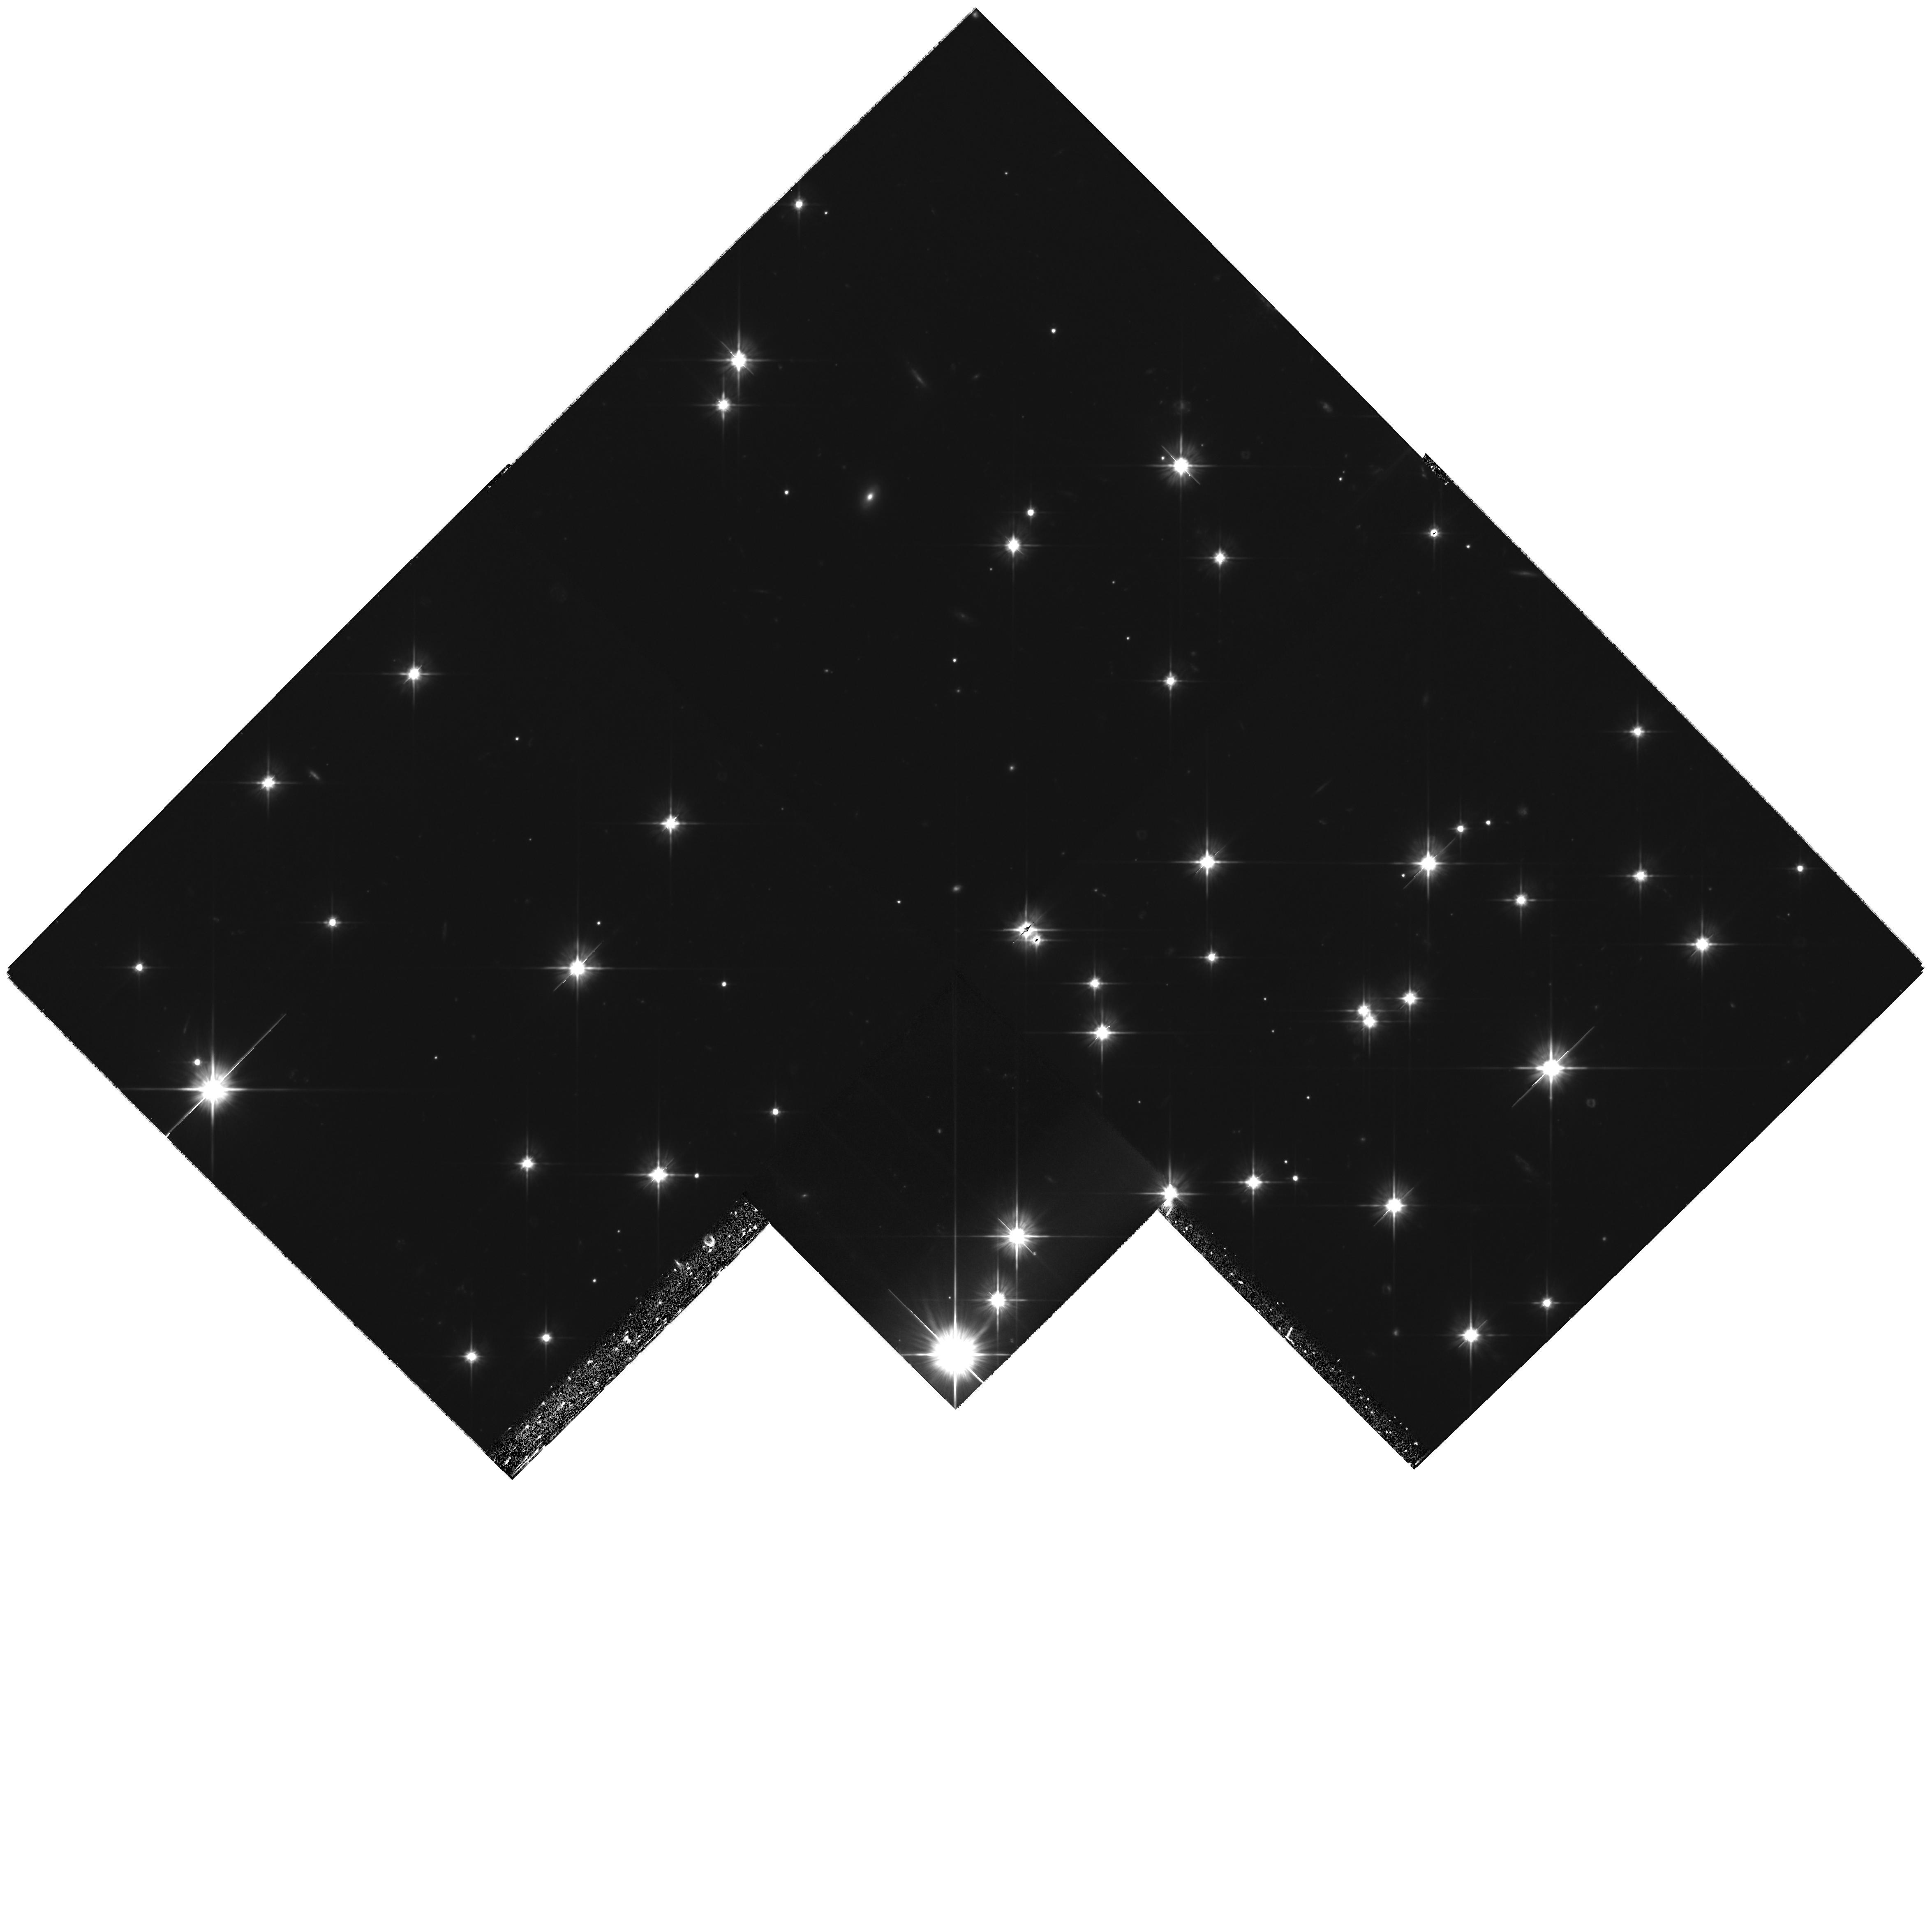
Target: NGC188-2
Instrument: WFPC2/PC
Filter: F606W
Exposure: 2.8 h
Observation ID: hst_11141_05_wfpc2_pc_f606w_ua0g05

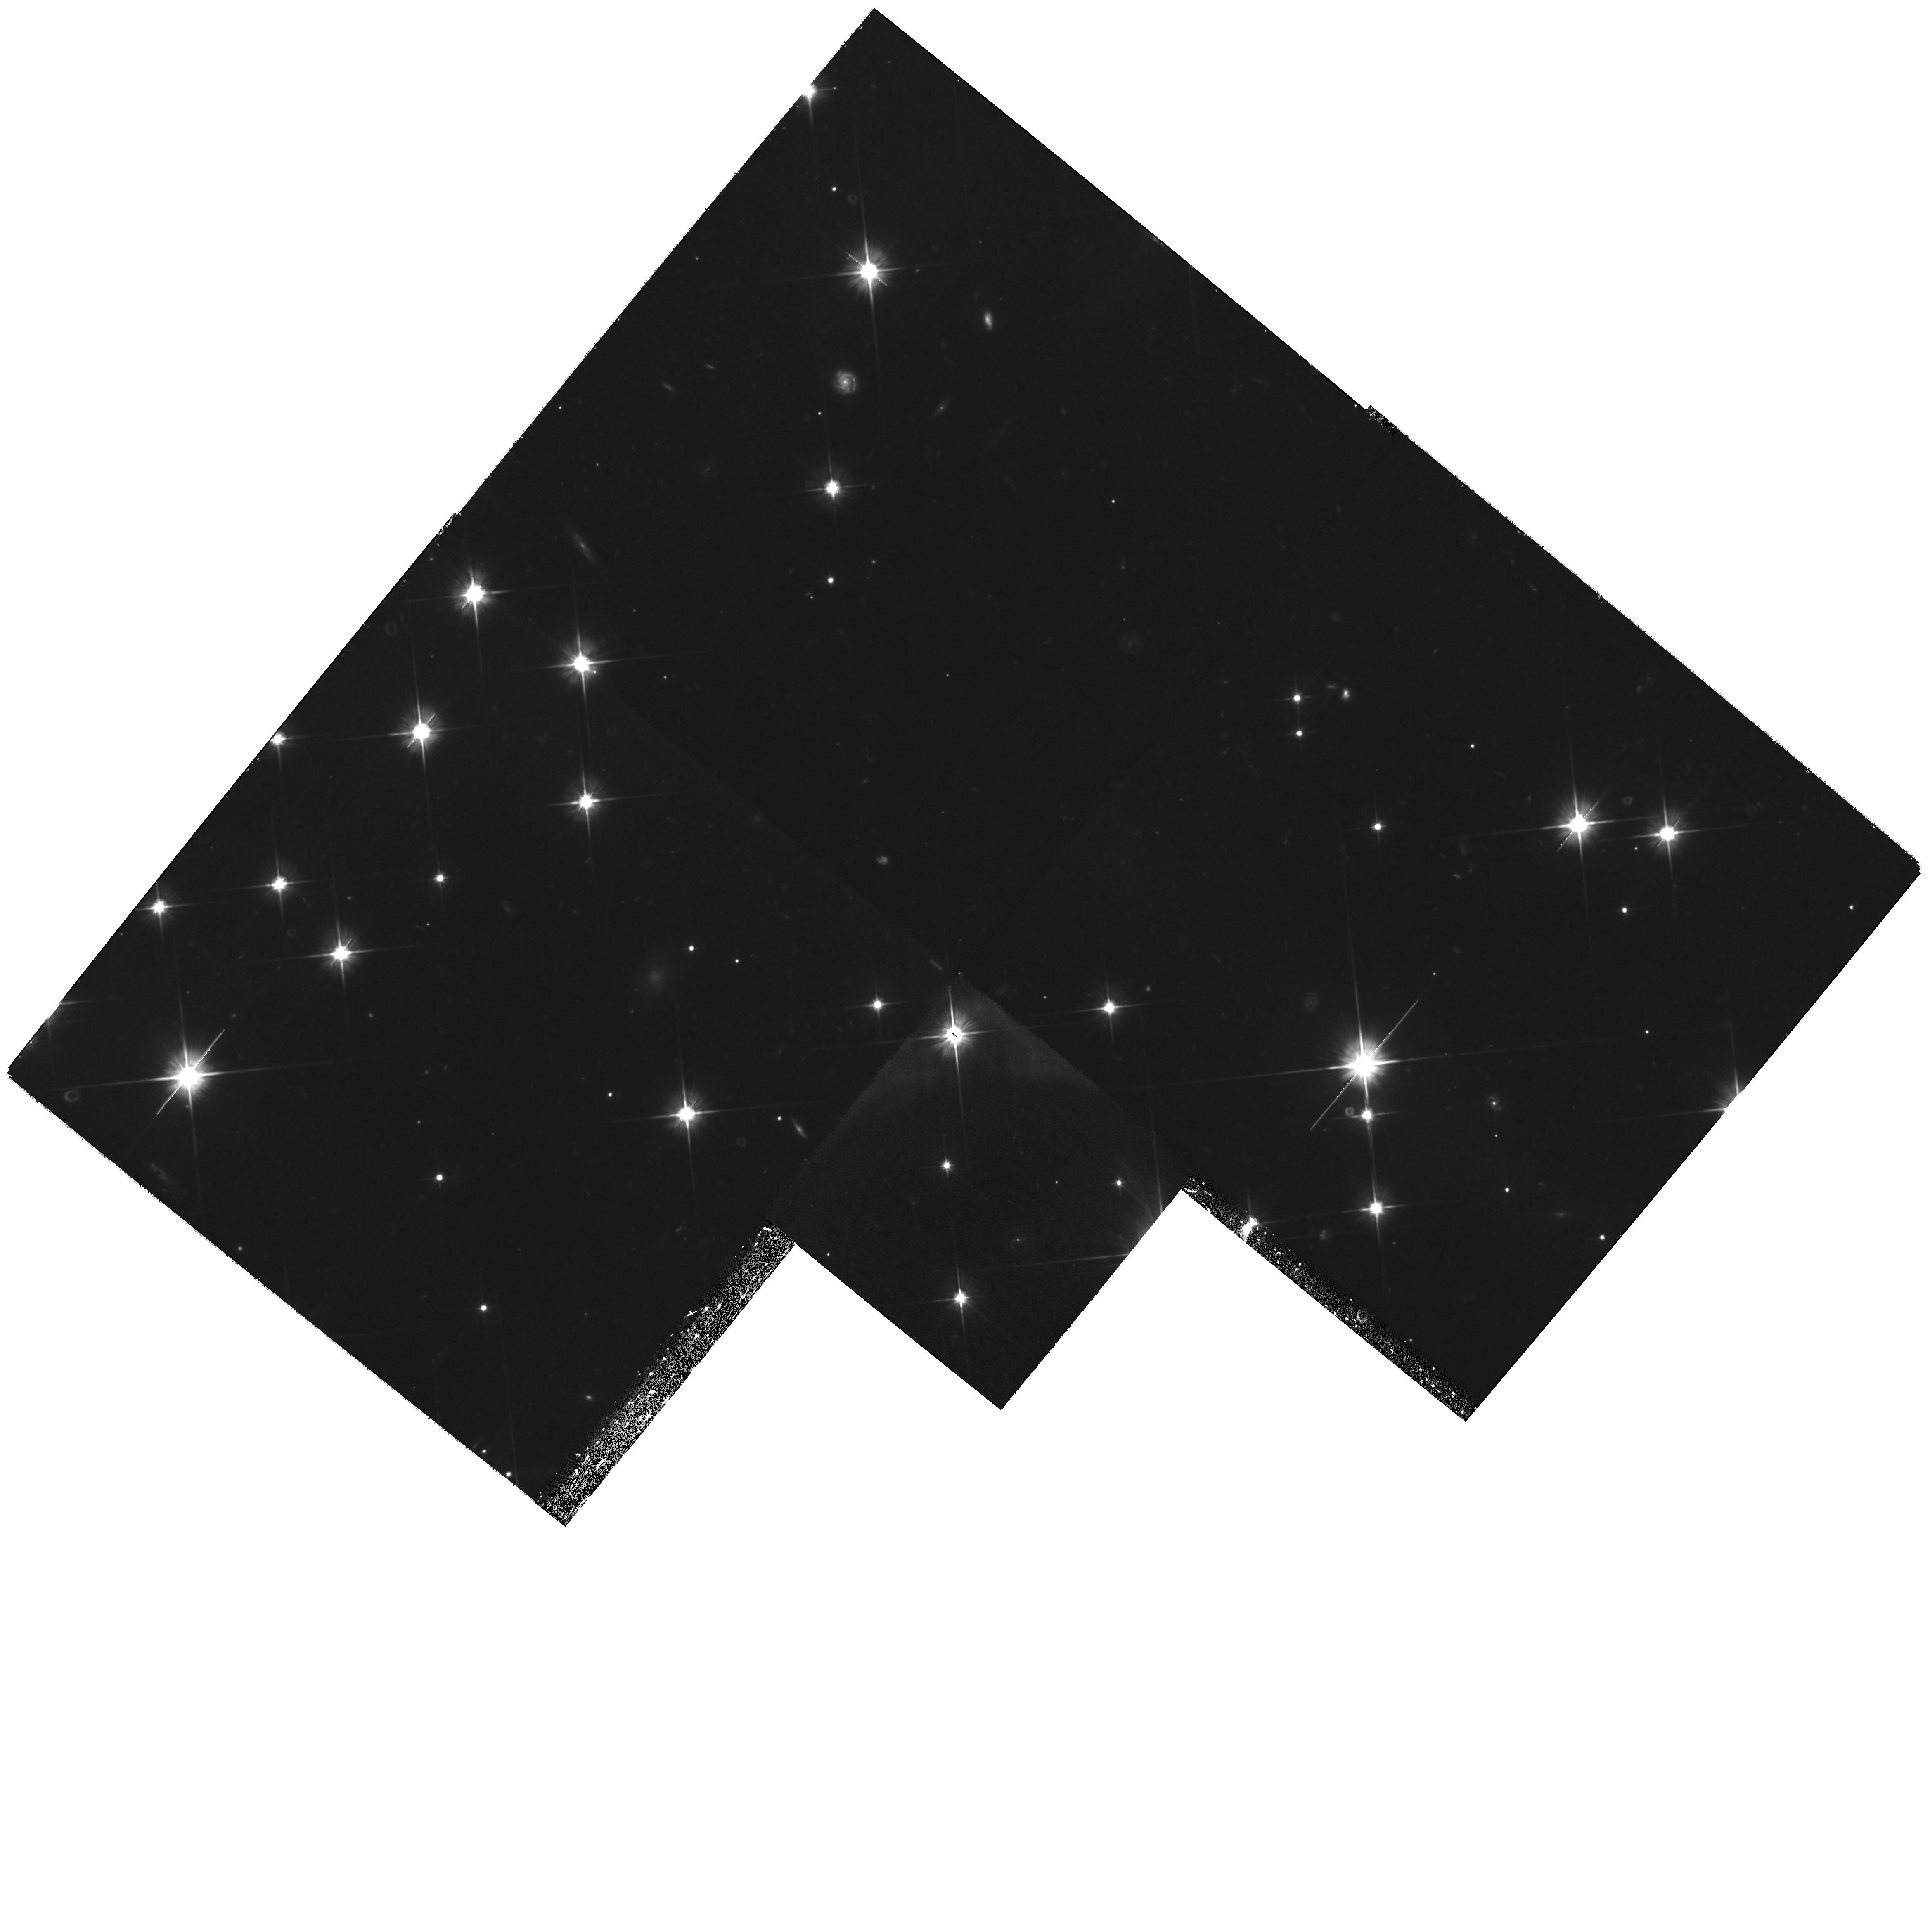
Target: NGC188-3
Instrument: WFPC2/PC
Filter: F606W
Exposure: 2.1 h
Observation ID: hst_11141_08_wfpc2_pc_f606w_ua0g08

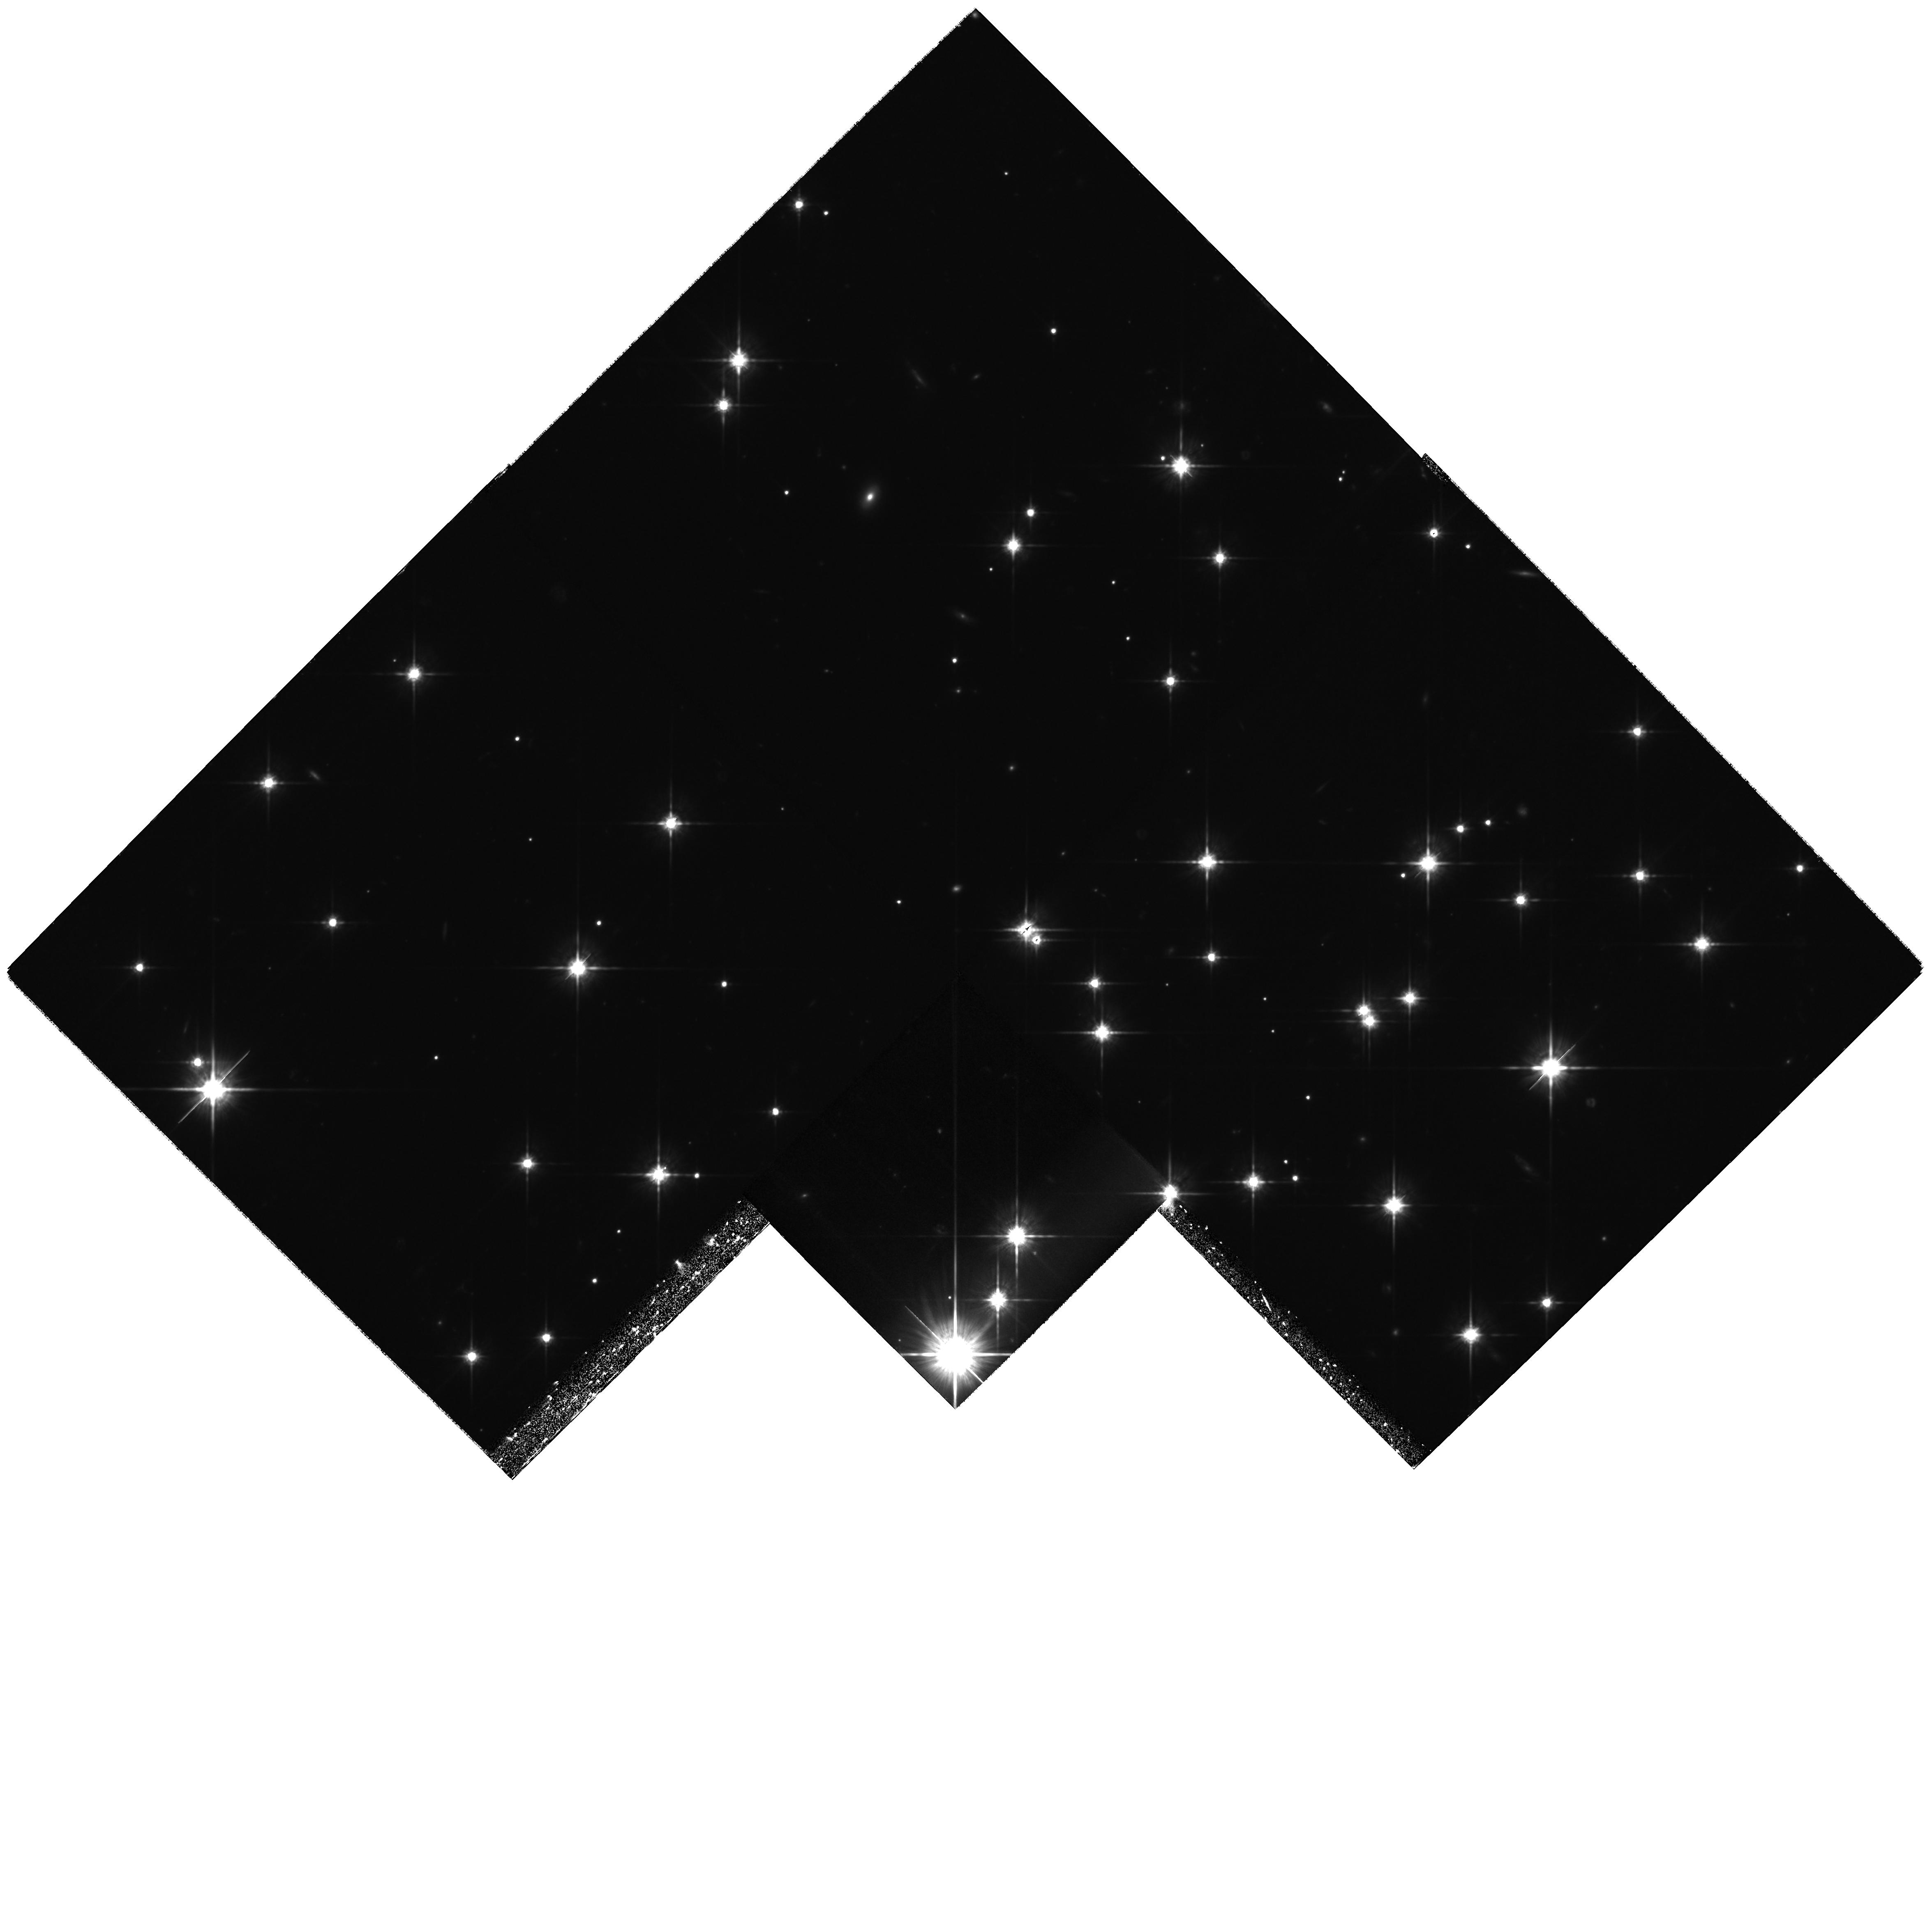
Target: NGC188-2
Instrument: WFPC2/PC
Filter: F814W
Exposure: 3.6 h
Observation ID: hst_11141_02_wfpc2_pc_f814w_ua0g02

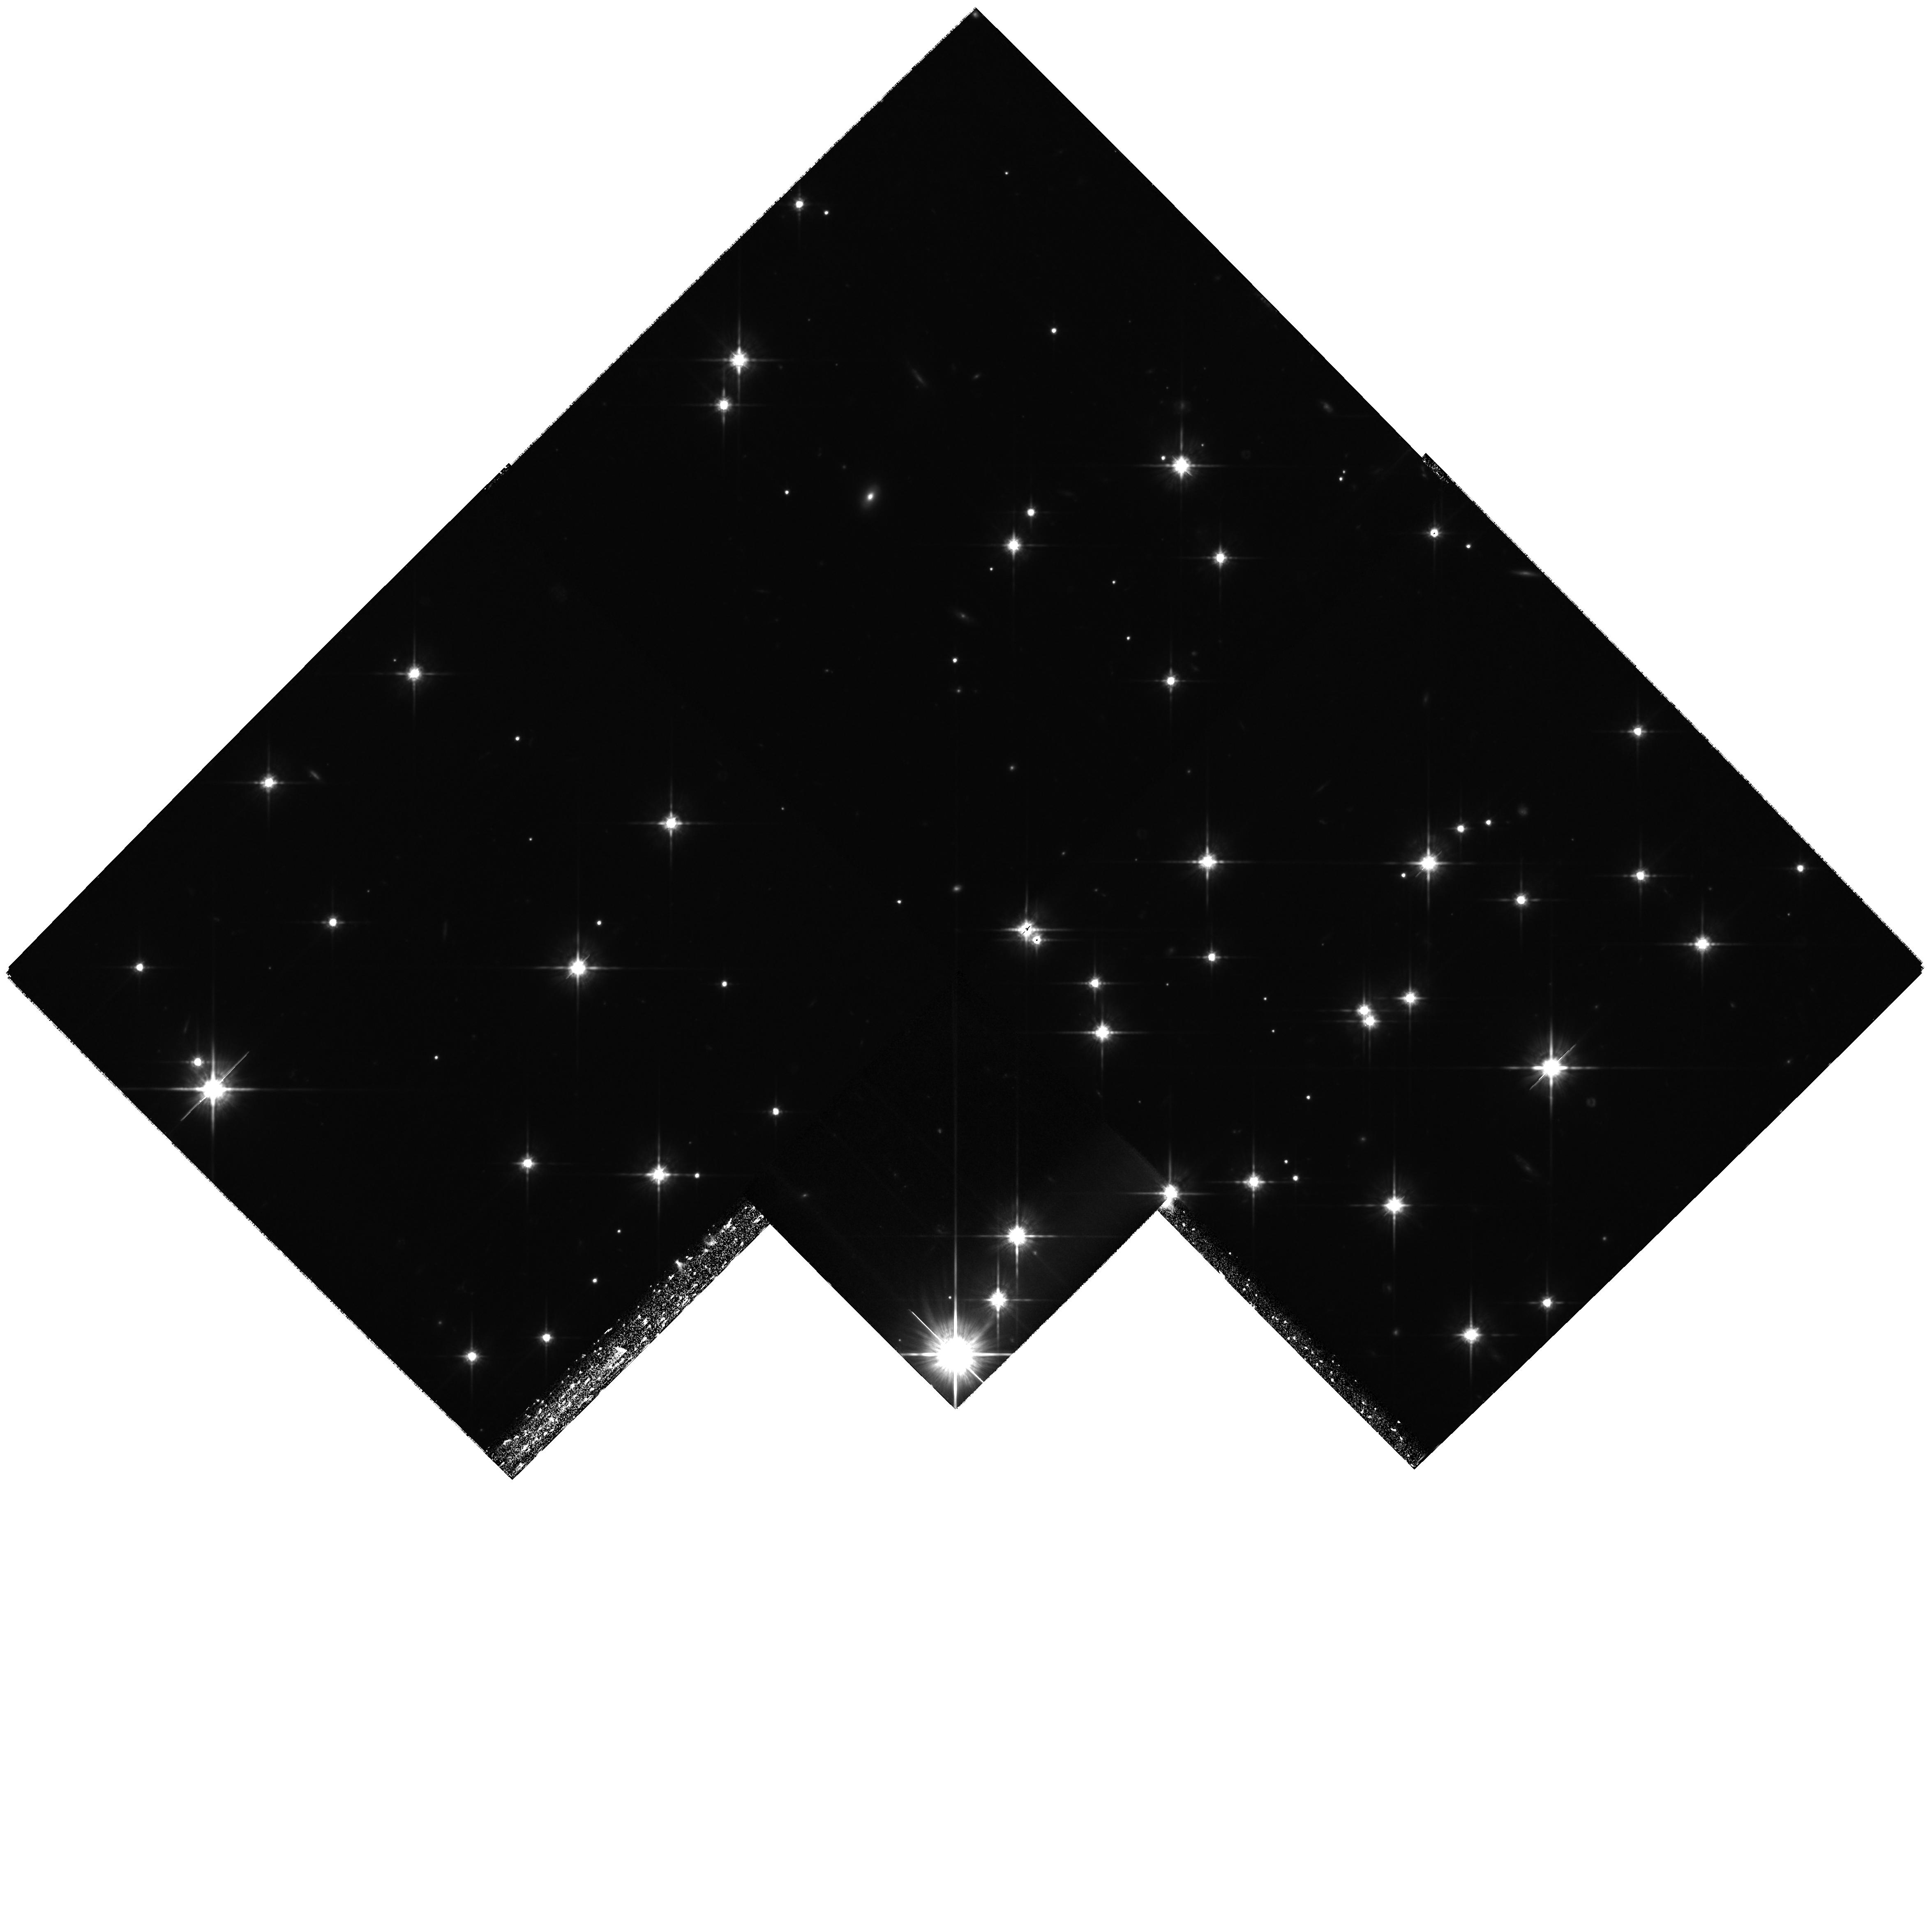
Target: NGC188-2
Instrument: WFPC2/PC
Filter: F814W
Exposure: 3.5 h
Observation ID: hst_11141_01_wfpc2_pc_f814w_ua0g01

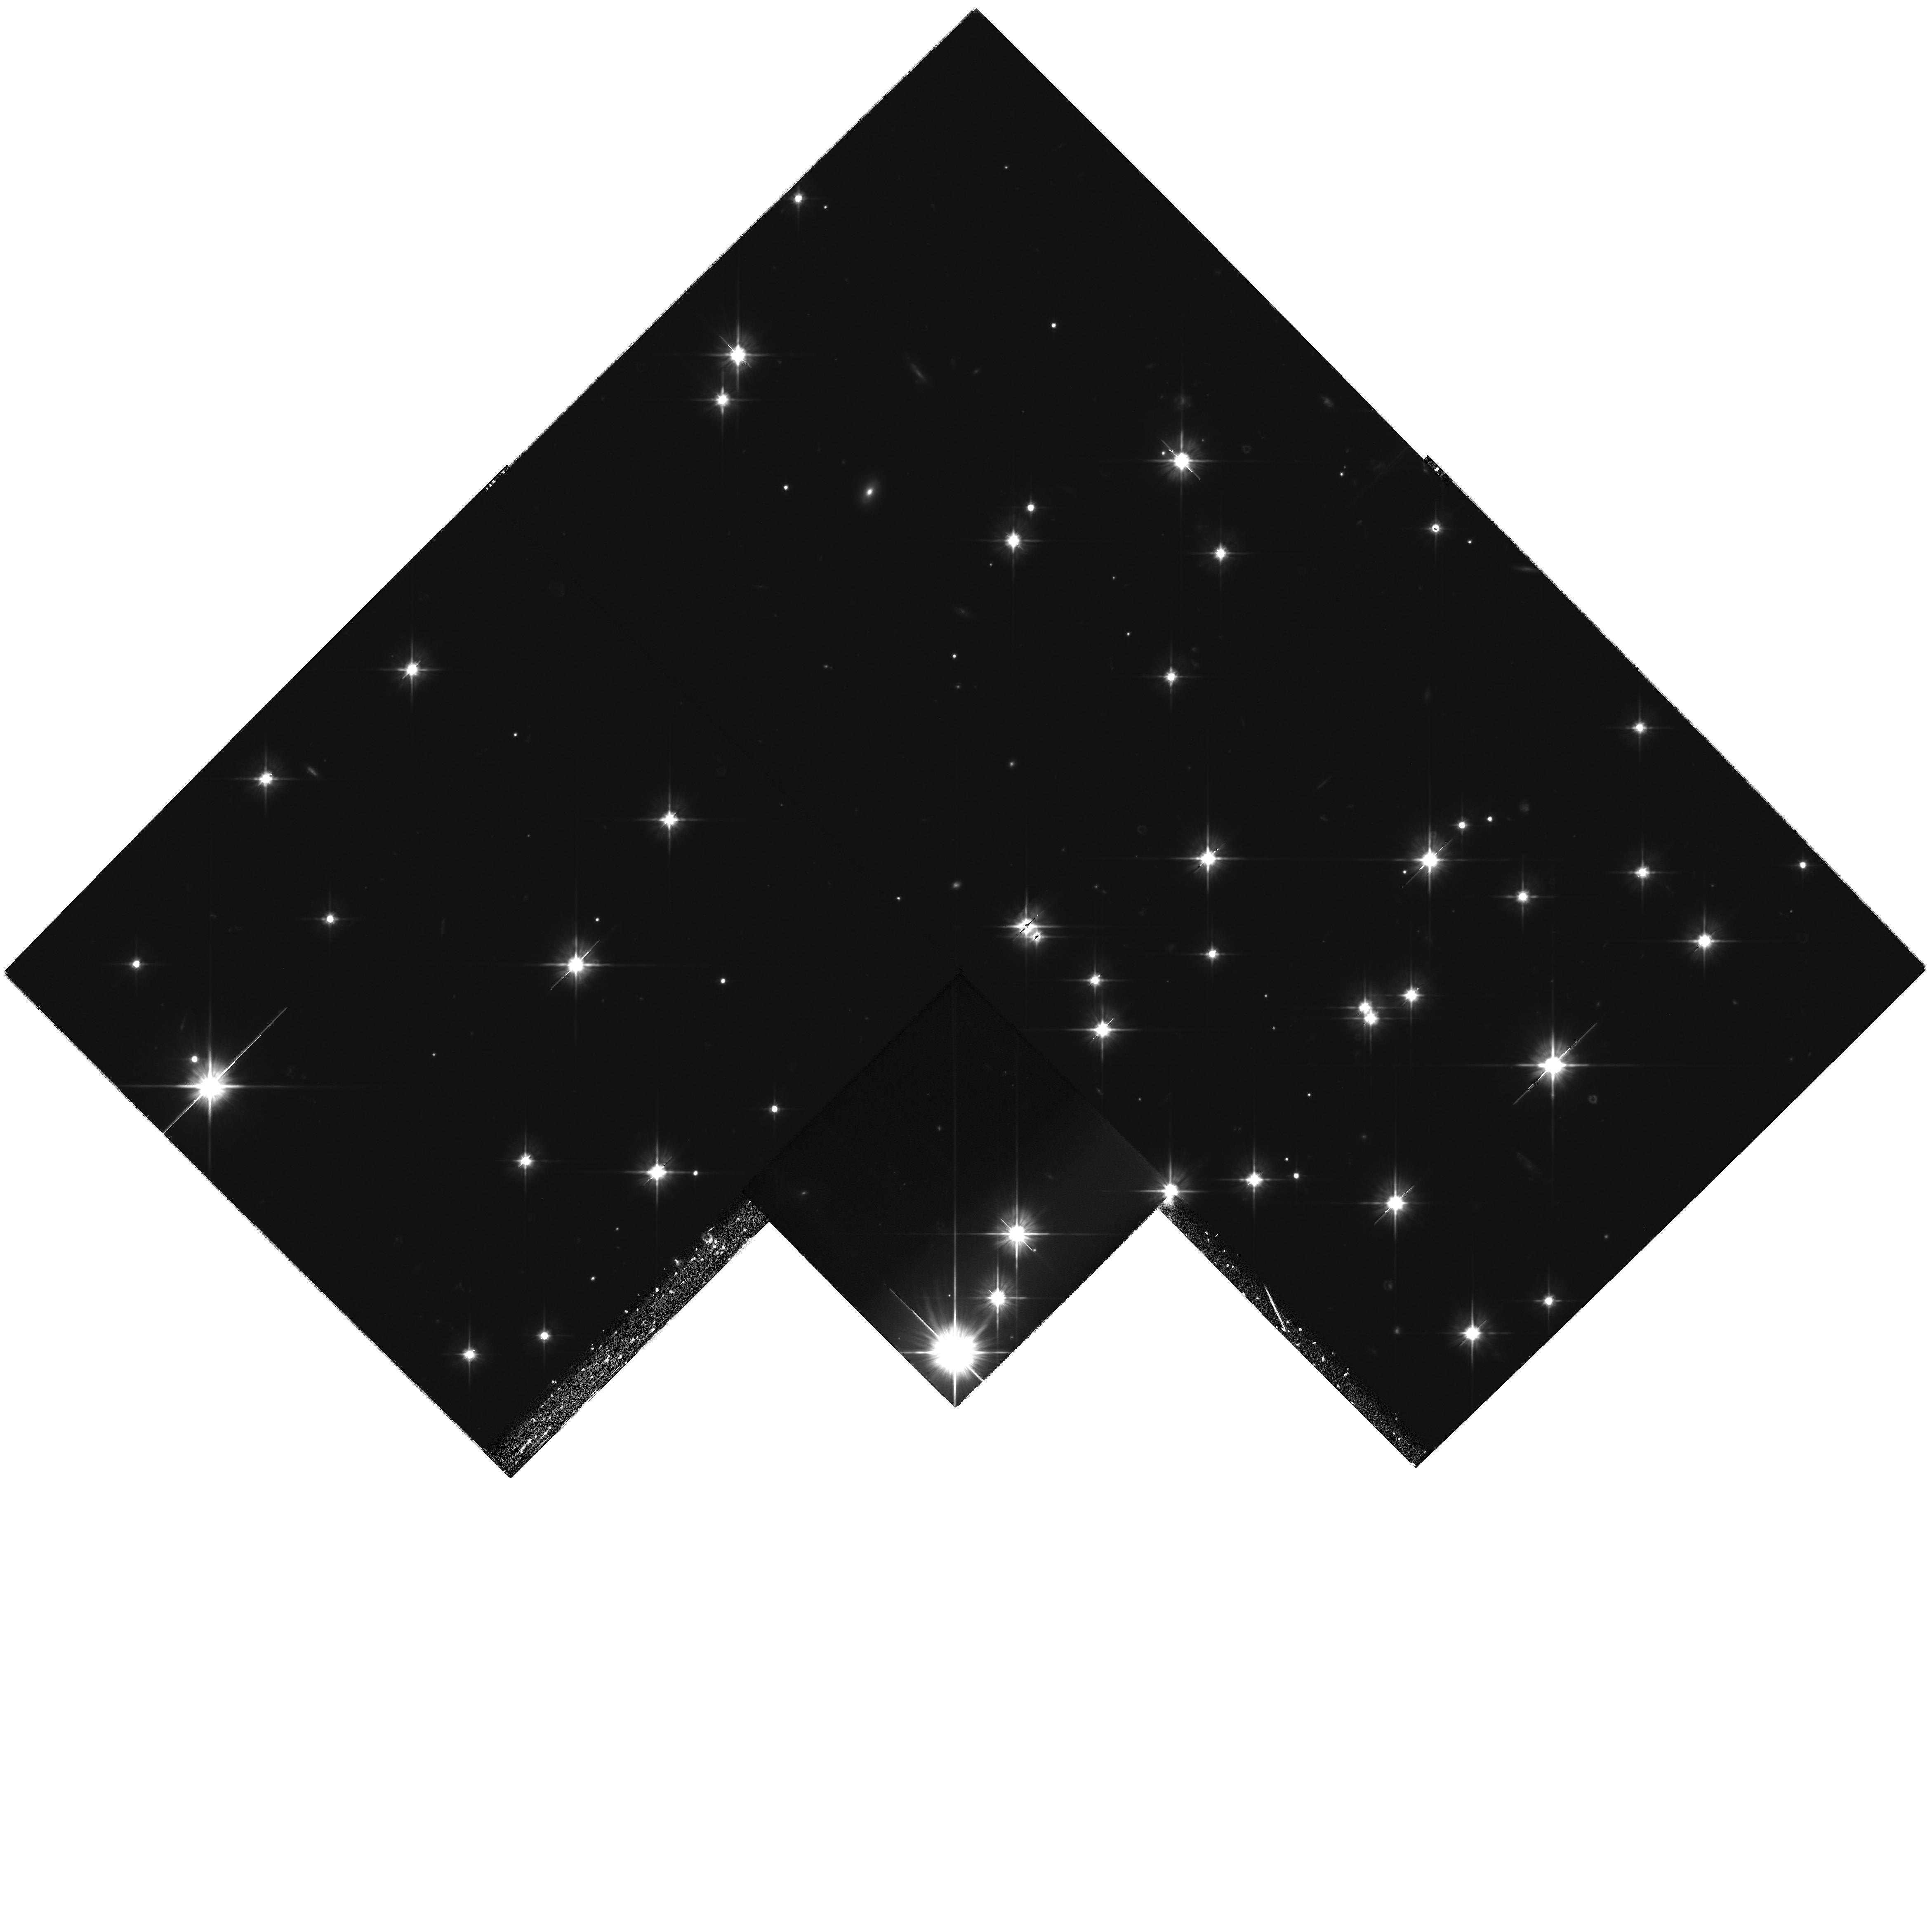
Target: NGC188-2
Instrument: WFPC2/PC
Filter: F606W
Exposure: 2.2 h
Observation ID: hst_11141_04_wfpc2_pc_f606w_ua0g04

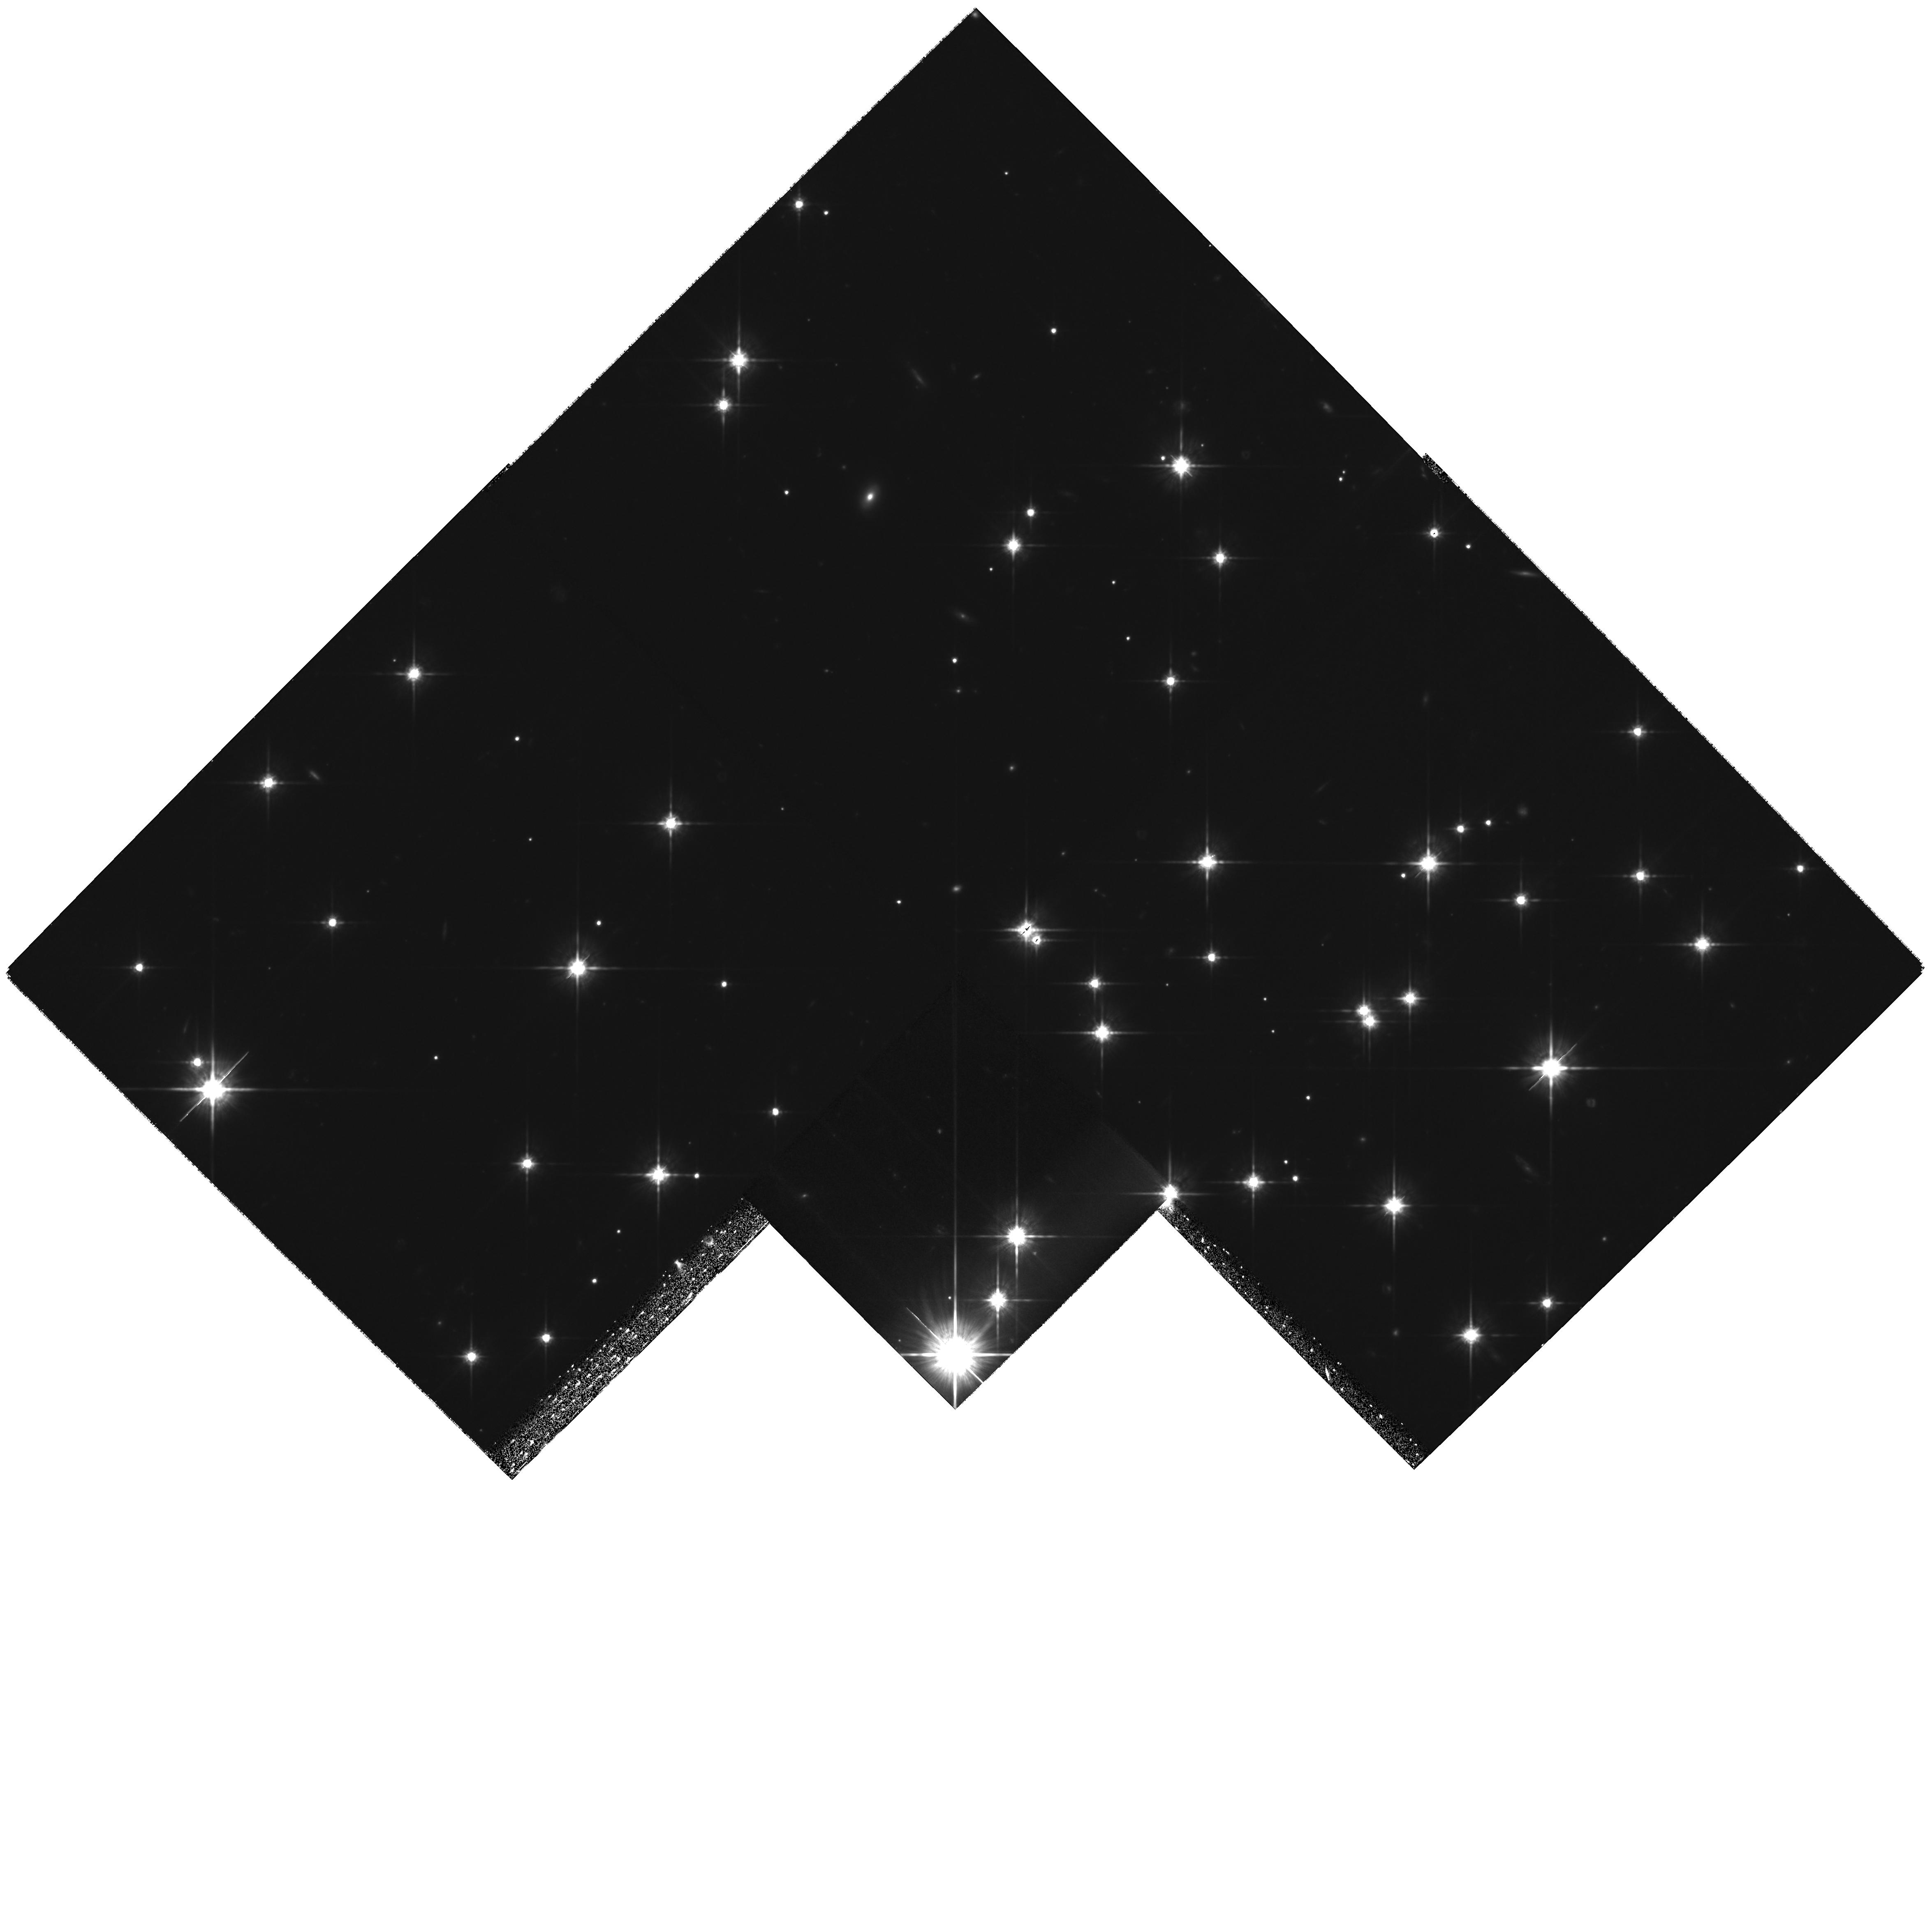
Target: NGC188-2
Instrument: WFPC2/PC
Filter: F814W
Exposure: 3.6 h
Observation ID: hst_11141_03_wfpc2_pc_f814w_ua0g03

White dwarfs in the open star cluster NGC 188 (PI: Williams, Kurtis A.)

White dwarf cooling sequences represent the only ways in which we can determine ages of Galactic components such as the disk and the halo, and they are an independent check on main sequence ages of globular star clusters. These age measurements rely heavily on theoretical cooling models, many of which disagree by as much as a few gigayears for the coolest white dwarfs. Further, observations of the white dwarf sequence in the super metal-rich open cluster NGC 6791 have found a white dwarf age several gigayears younger than the accepted cluster age determined by main-sequence fitting. The white dwarf sequence of the solar-metallicity, 7-Gyr old open cluster NGC 188 can provide some much-needed insight into these uncertainties, but previous HST observations were too shallow to detect the oldest, faintest white dwarfs in the cluster. We propose deep imaging of two fields at the center of the cluster with the following goals: (1) To detect the end of the white dwarf cooling sequence, providing a much-needed empirical data point for cool white dwarf evolutionary models, (2) to compare the white dwarf luminosity function of NGC 188 with that of NGC 6791 to determine if the odd white dwarf sequence in the latter cluster is due to the cluster's high metallicity or due to a shortcoming in theoretical models, and (3) to determine via photometry the masses of white dwarfs formed by solar-mass stars, a quantity not yet empirically measured.